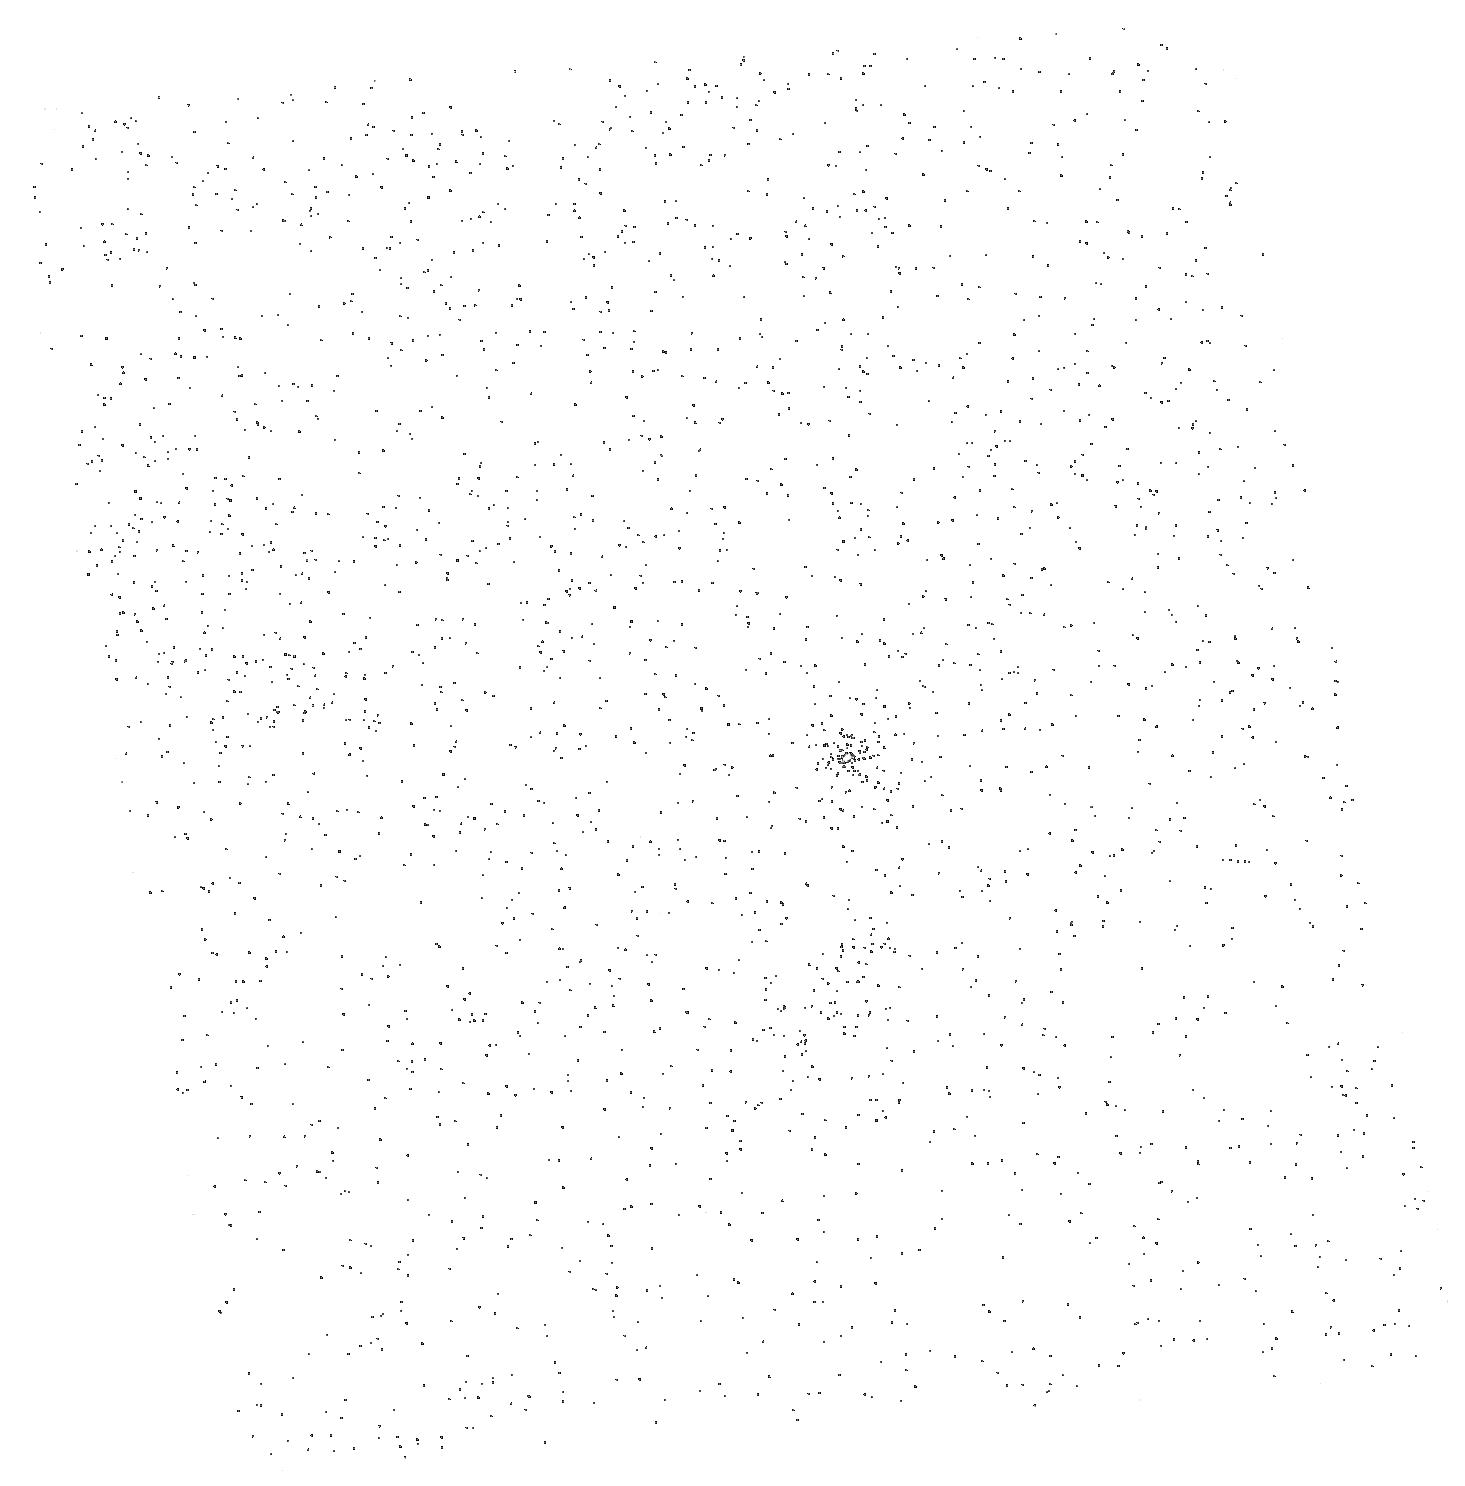
Target: SDSS1711+6052. Instrument: ACS/SBC. Filter: F150LP. Exposure: 3 min. Observation ID: hst_10231_03_acs_sbc_f150lp_j8yh03

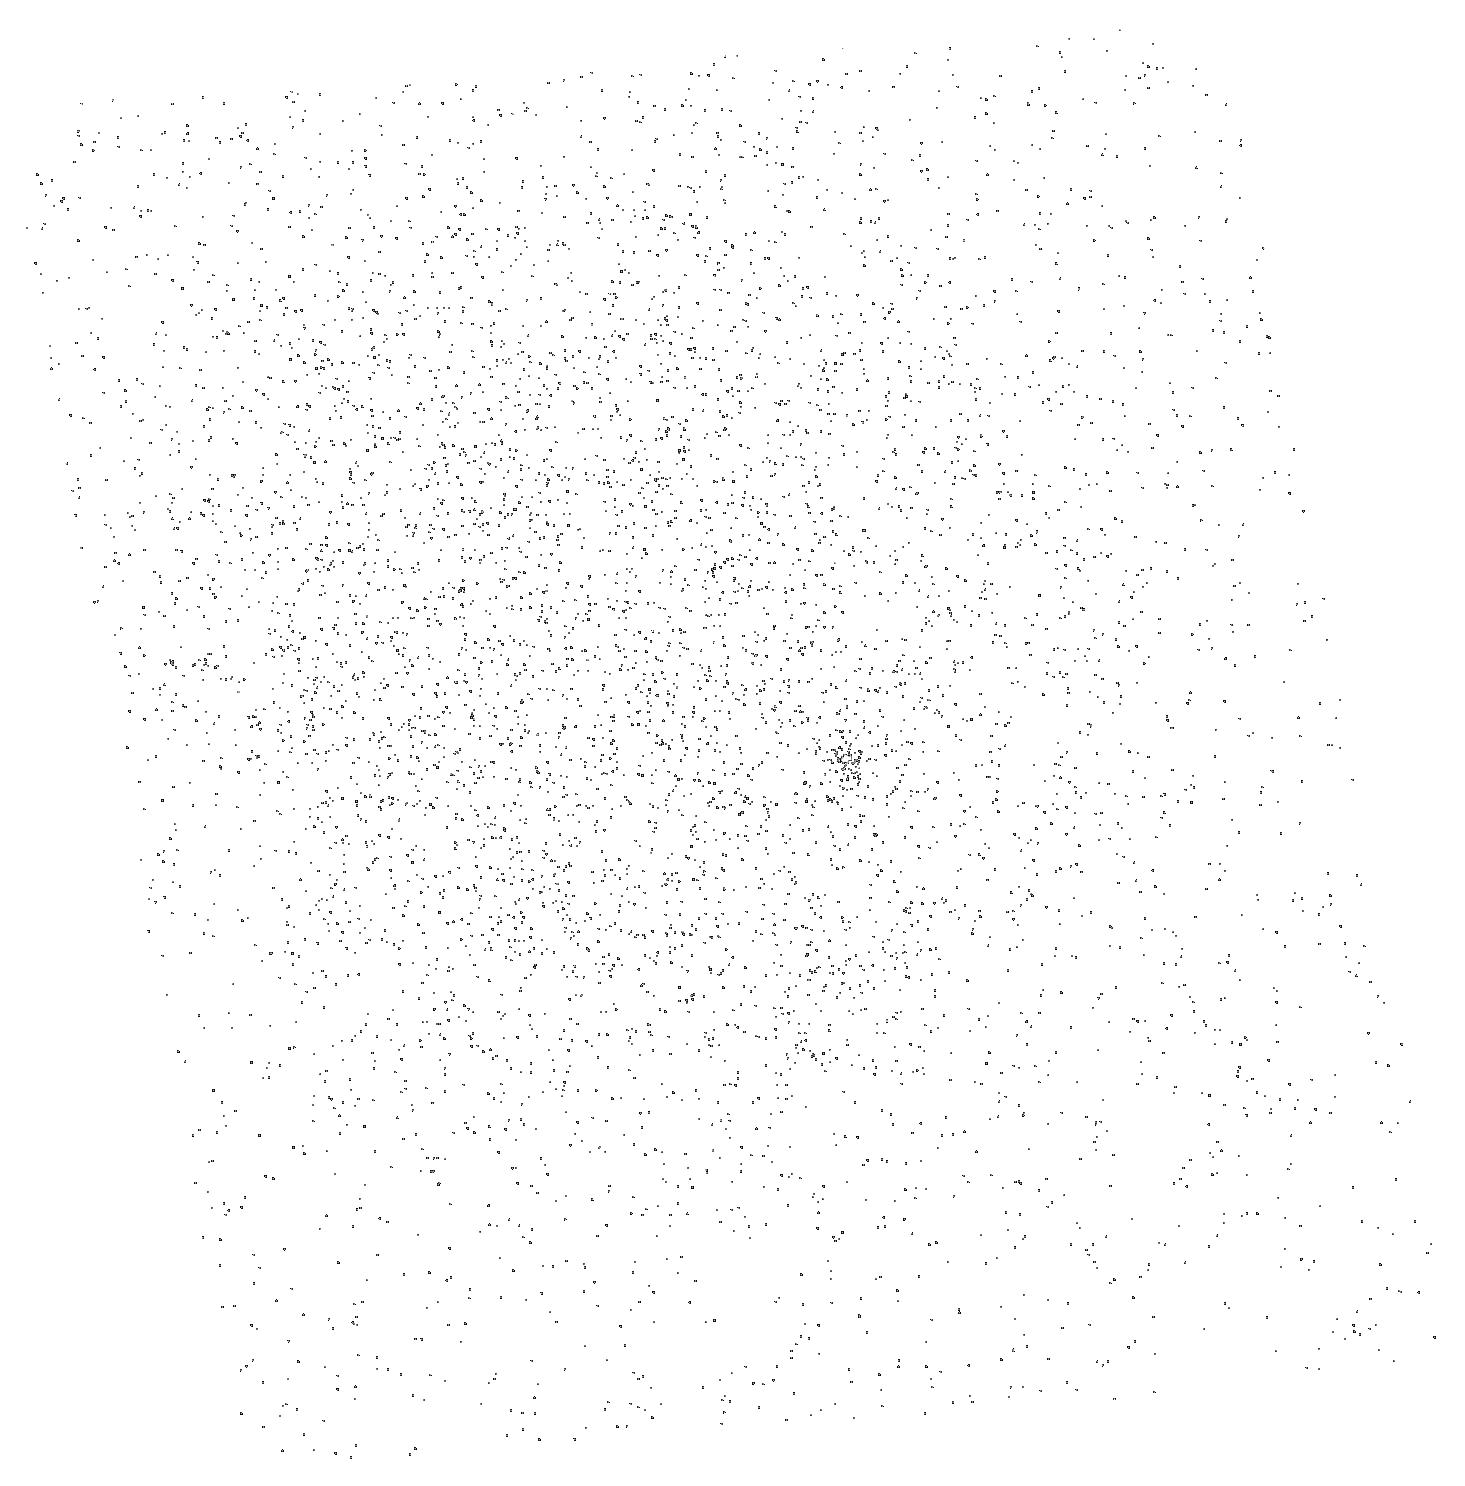
Target: SDSS1711+6052. Instrument: ACS/SBC. Filter: F150LP. Exposure: 3 min. Observation ID: hst_10231_04_acs_sbc_f150lp_j8yh04

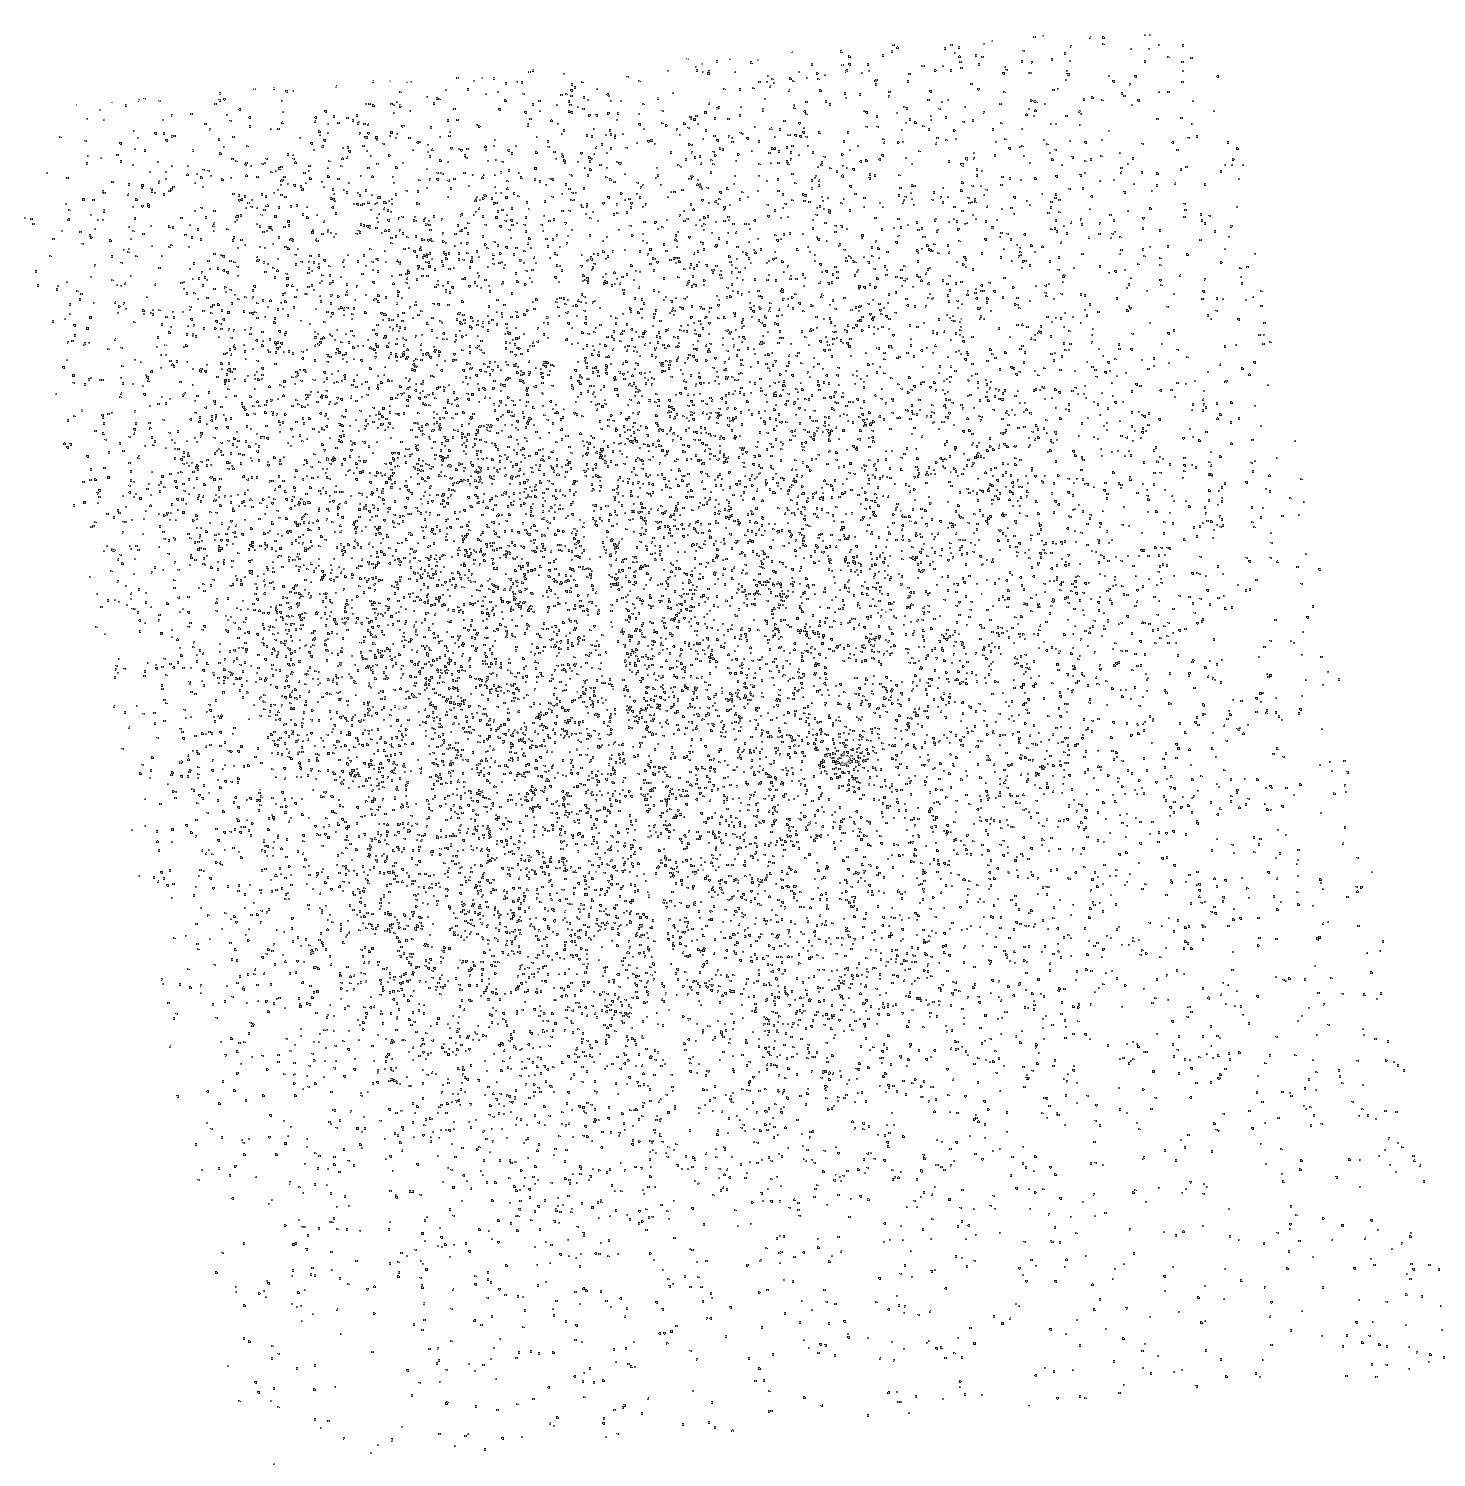
Target: SDSS1711+6052. Instrument: ACS/SBC. Filter: F150LP. Exposure: 3 min. Observation ID: hst_10231_09_acs_sbc_f150lp_j8yh09

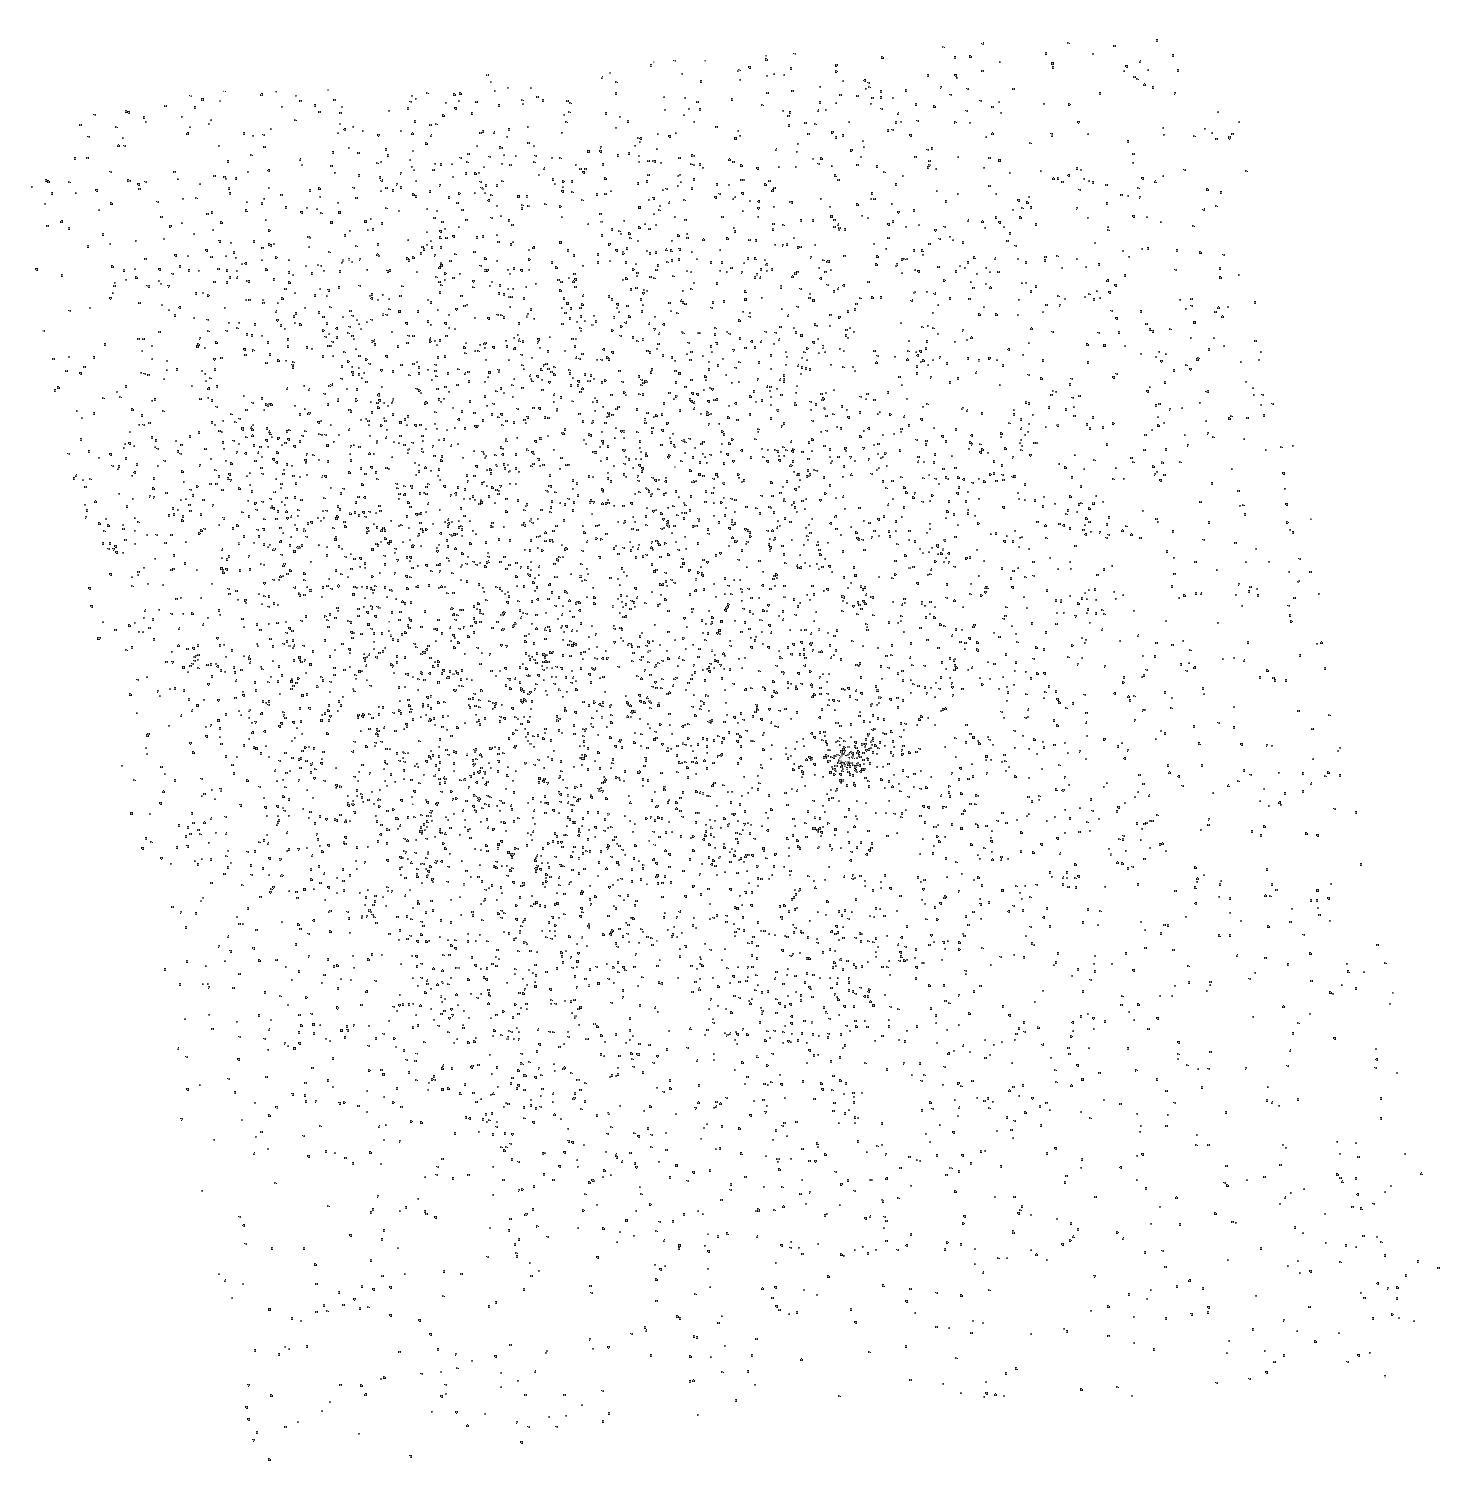
Target: SDSS1711+6052. Instrument: ACS/SBC. Filter: F150LP. Exposure: 3 min. Observation ID: hst_10231_06_acs_sbc_f150lp_j8yh06

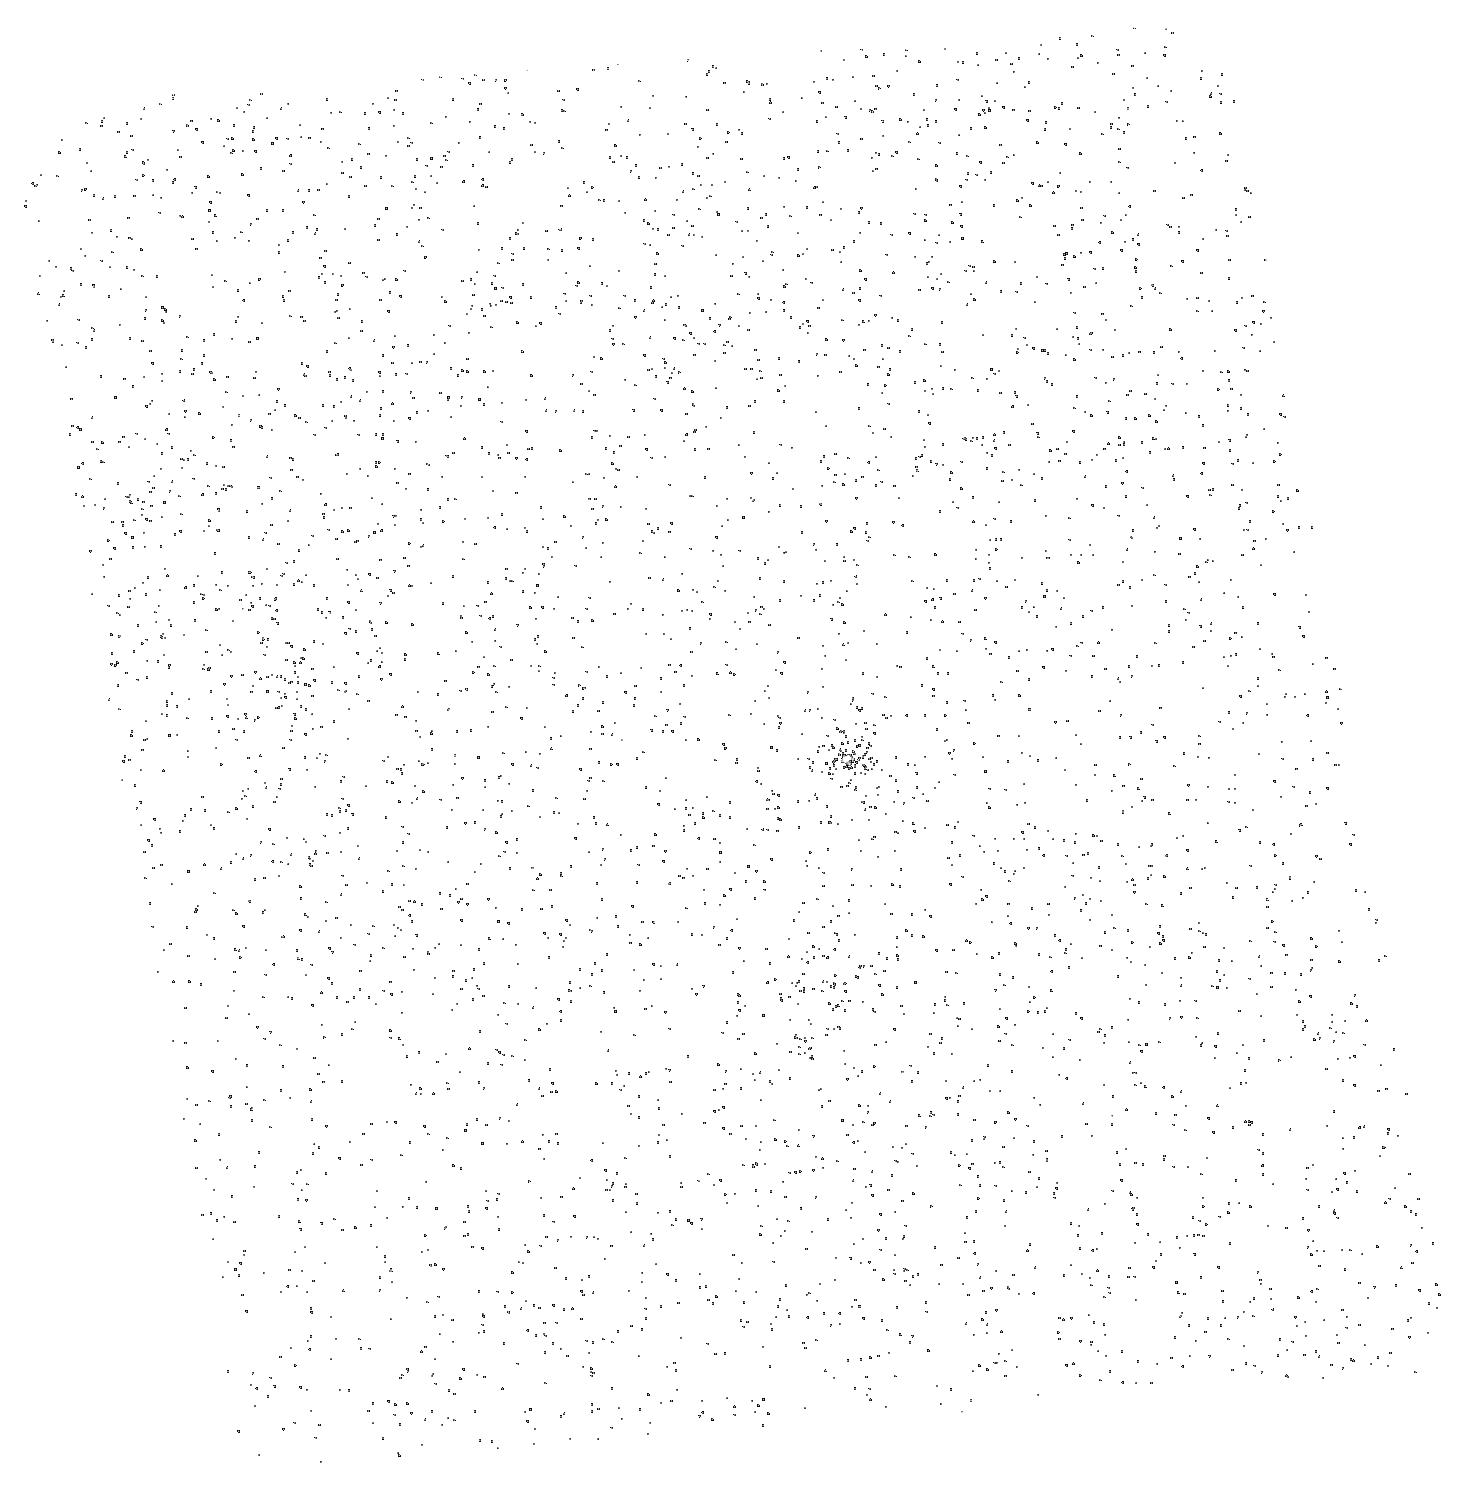
Target: SDSS1711+6052. Instrument: ACS/SBC. Filter: F150LP. Exposure: 3 min. Observation ID: hst_10231_05_acs_sbc_f150lp_j8yh05

Tracing the Reionization History of Intergalactic Helium out to Redshift 3.8 (PI: Zheng, Wei)

We have found He II absorption in a quasar at redshift 3.82 via our Cycle 12 program of UV snapshots. This is the highest redshift yet at which He II absorption has been observed, and we propose a high S/N STIS follow-on spectrum to study helium ionization in the IGM along this new, long, unobscured sightline to high-redshift. The object has UV flux comparable to that of the rare handful of other z>3 quasars known to be suitable for helium studies, and it is also in the Continuous Viewing Zone, permitting a high-quality STIS spectrum in just 8 HST orbits. The proposed spectrum will allow us to study the evolution and properties of the IGM and ionizing radiation from z=3.8 (the IGM environment near the quasar) all the way down to z=2.8. This redshift range may span the epoch of helium reionization, and even extends to high enough redshift to enable improved helium opacity measures using both He II Ly-alpha and Ly-beta. This program is now approved to use ACS prism.